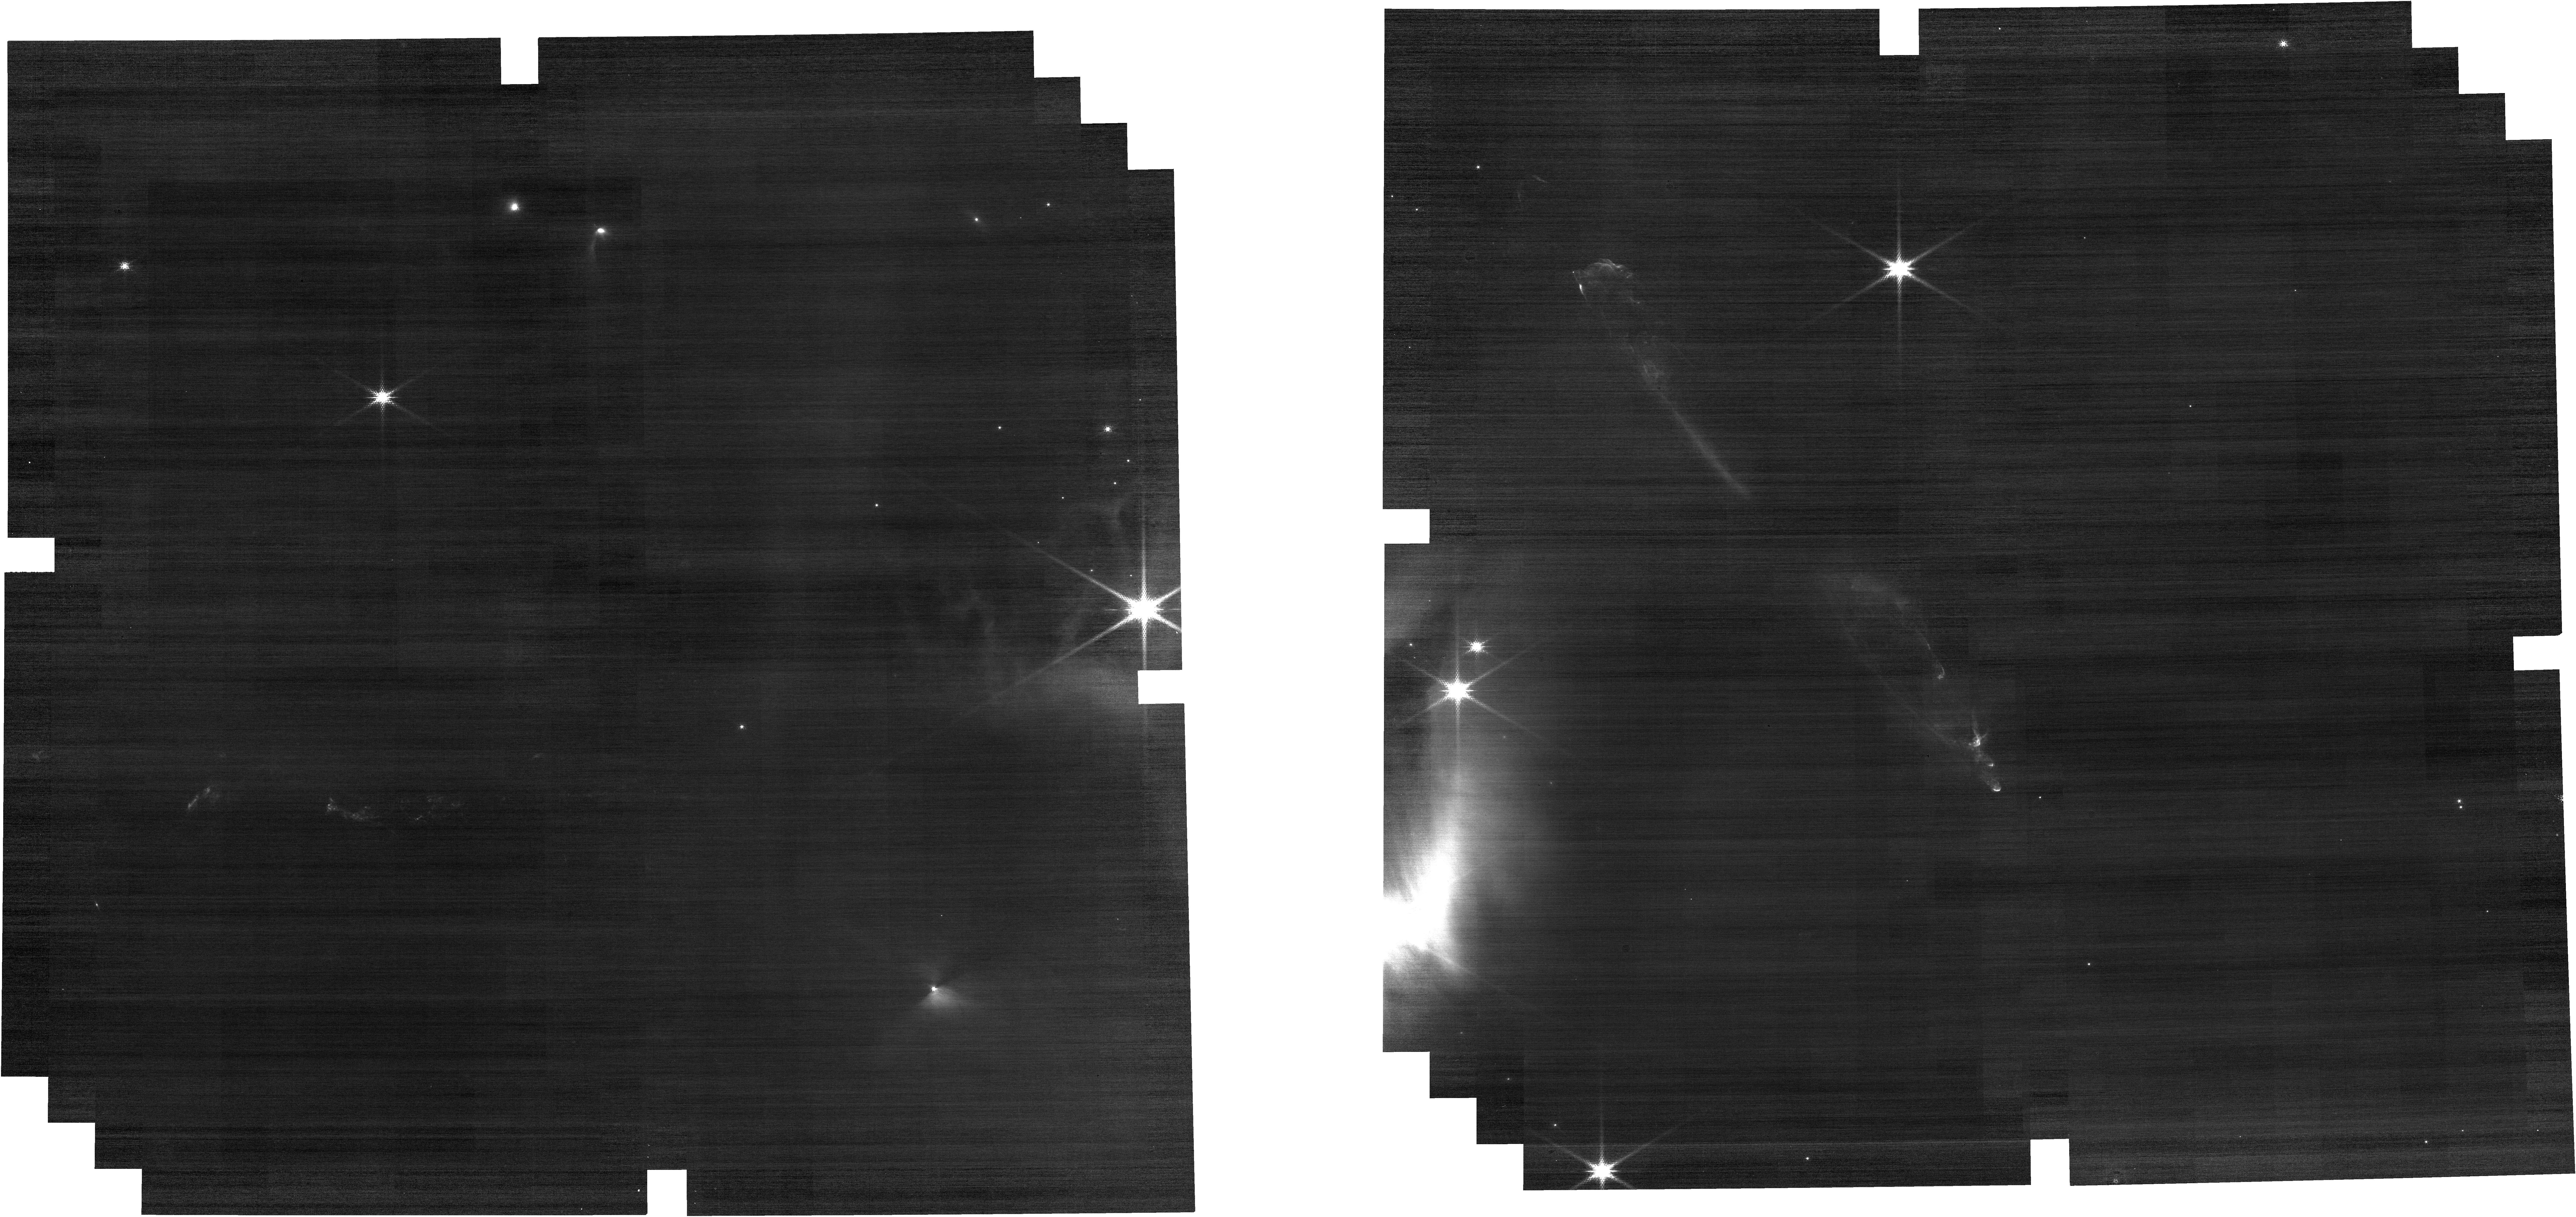
Target: HH211NIRCAM
Instrument: NIRCAM
Filter: F150W2+F162M
Exposure: 5 min
Observation ID: jw01257-o003_t005_nircam_f150w2-f162m

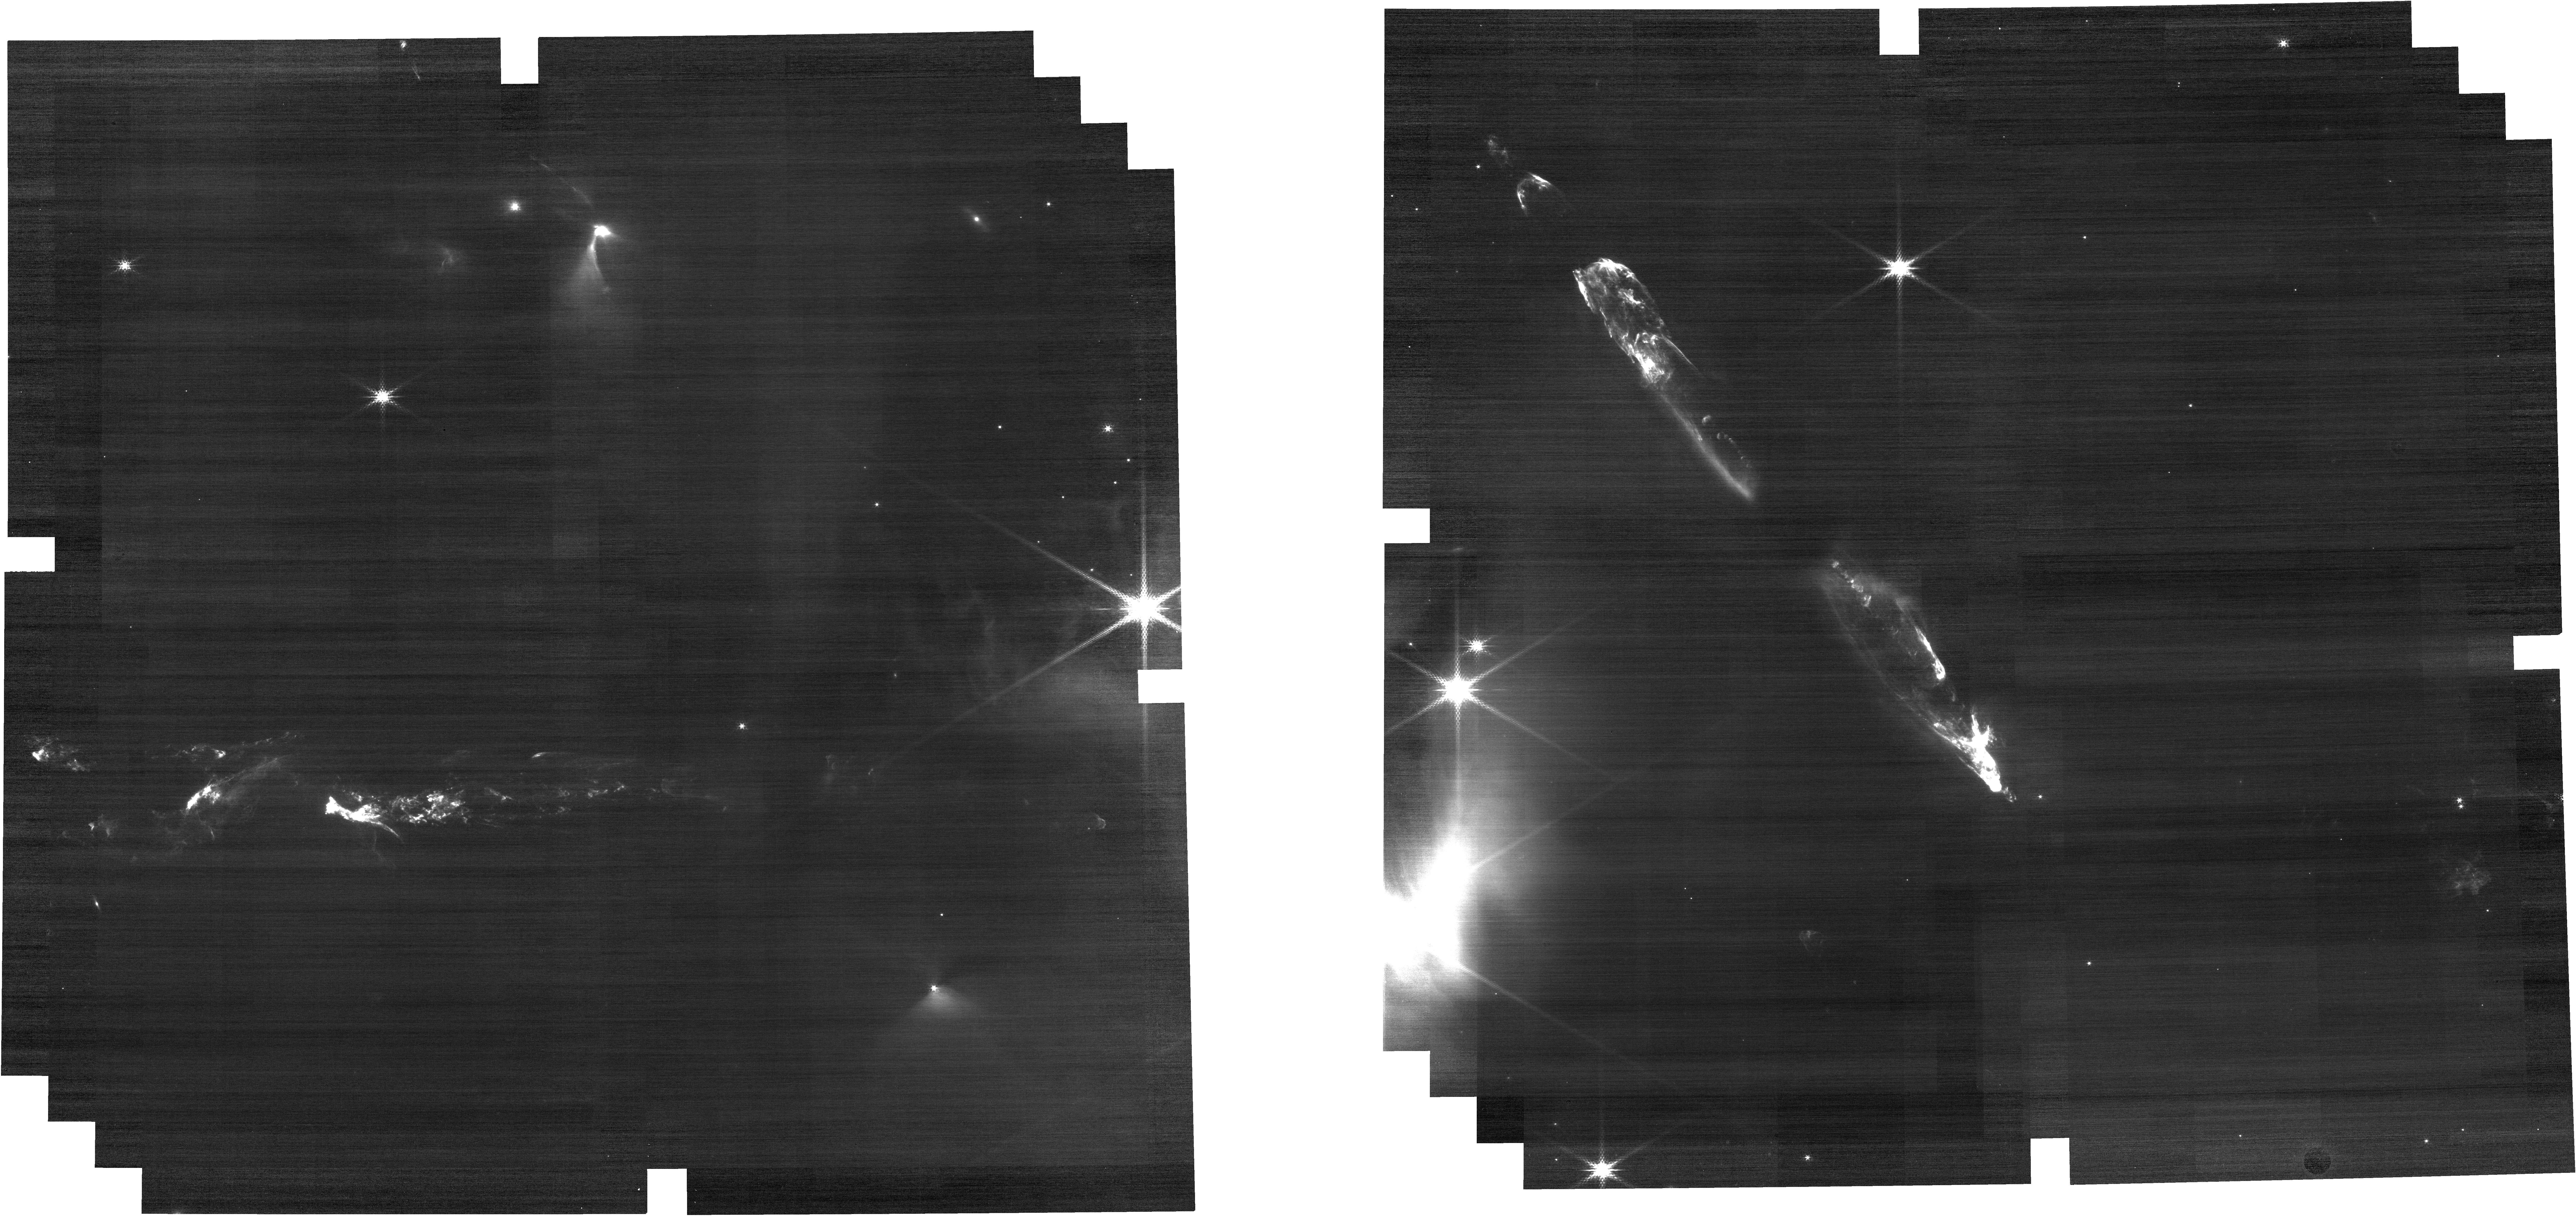
Target: HH211NIRCAM
Instrument: NIRCAM
Filter: F210M
Exposure: 5 min
Observation ID: jw01257-o003_t005_nircam_clear-f210m

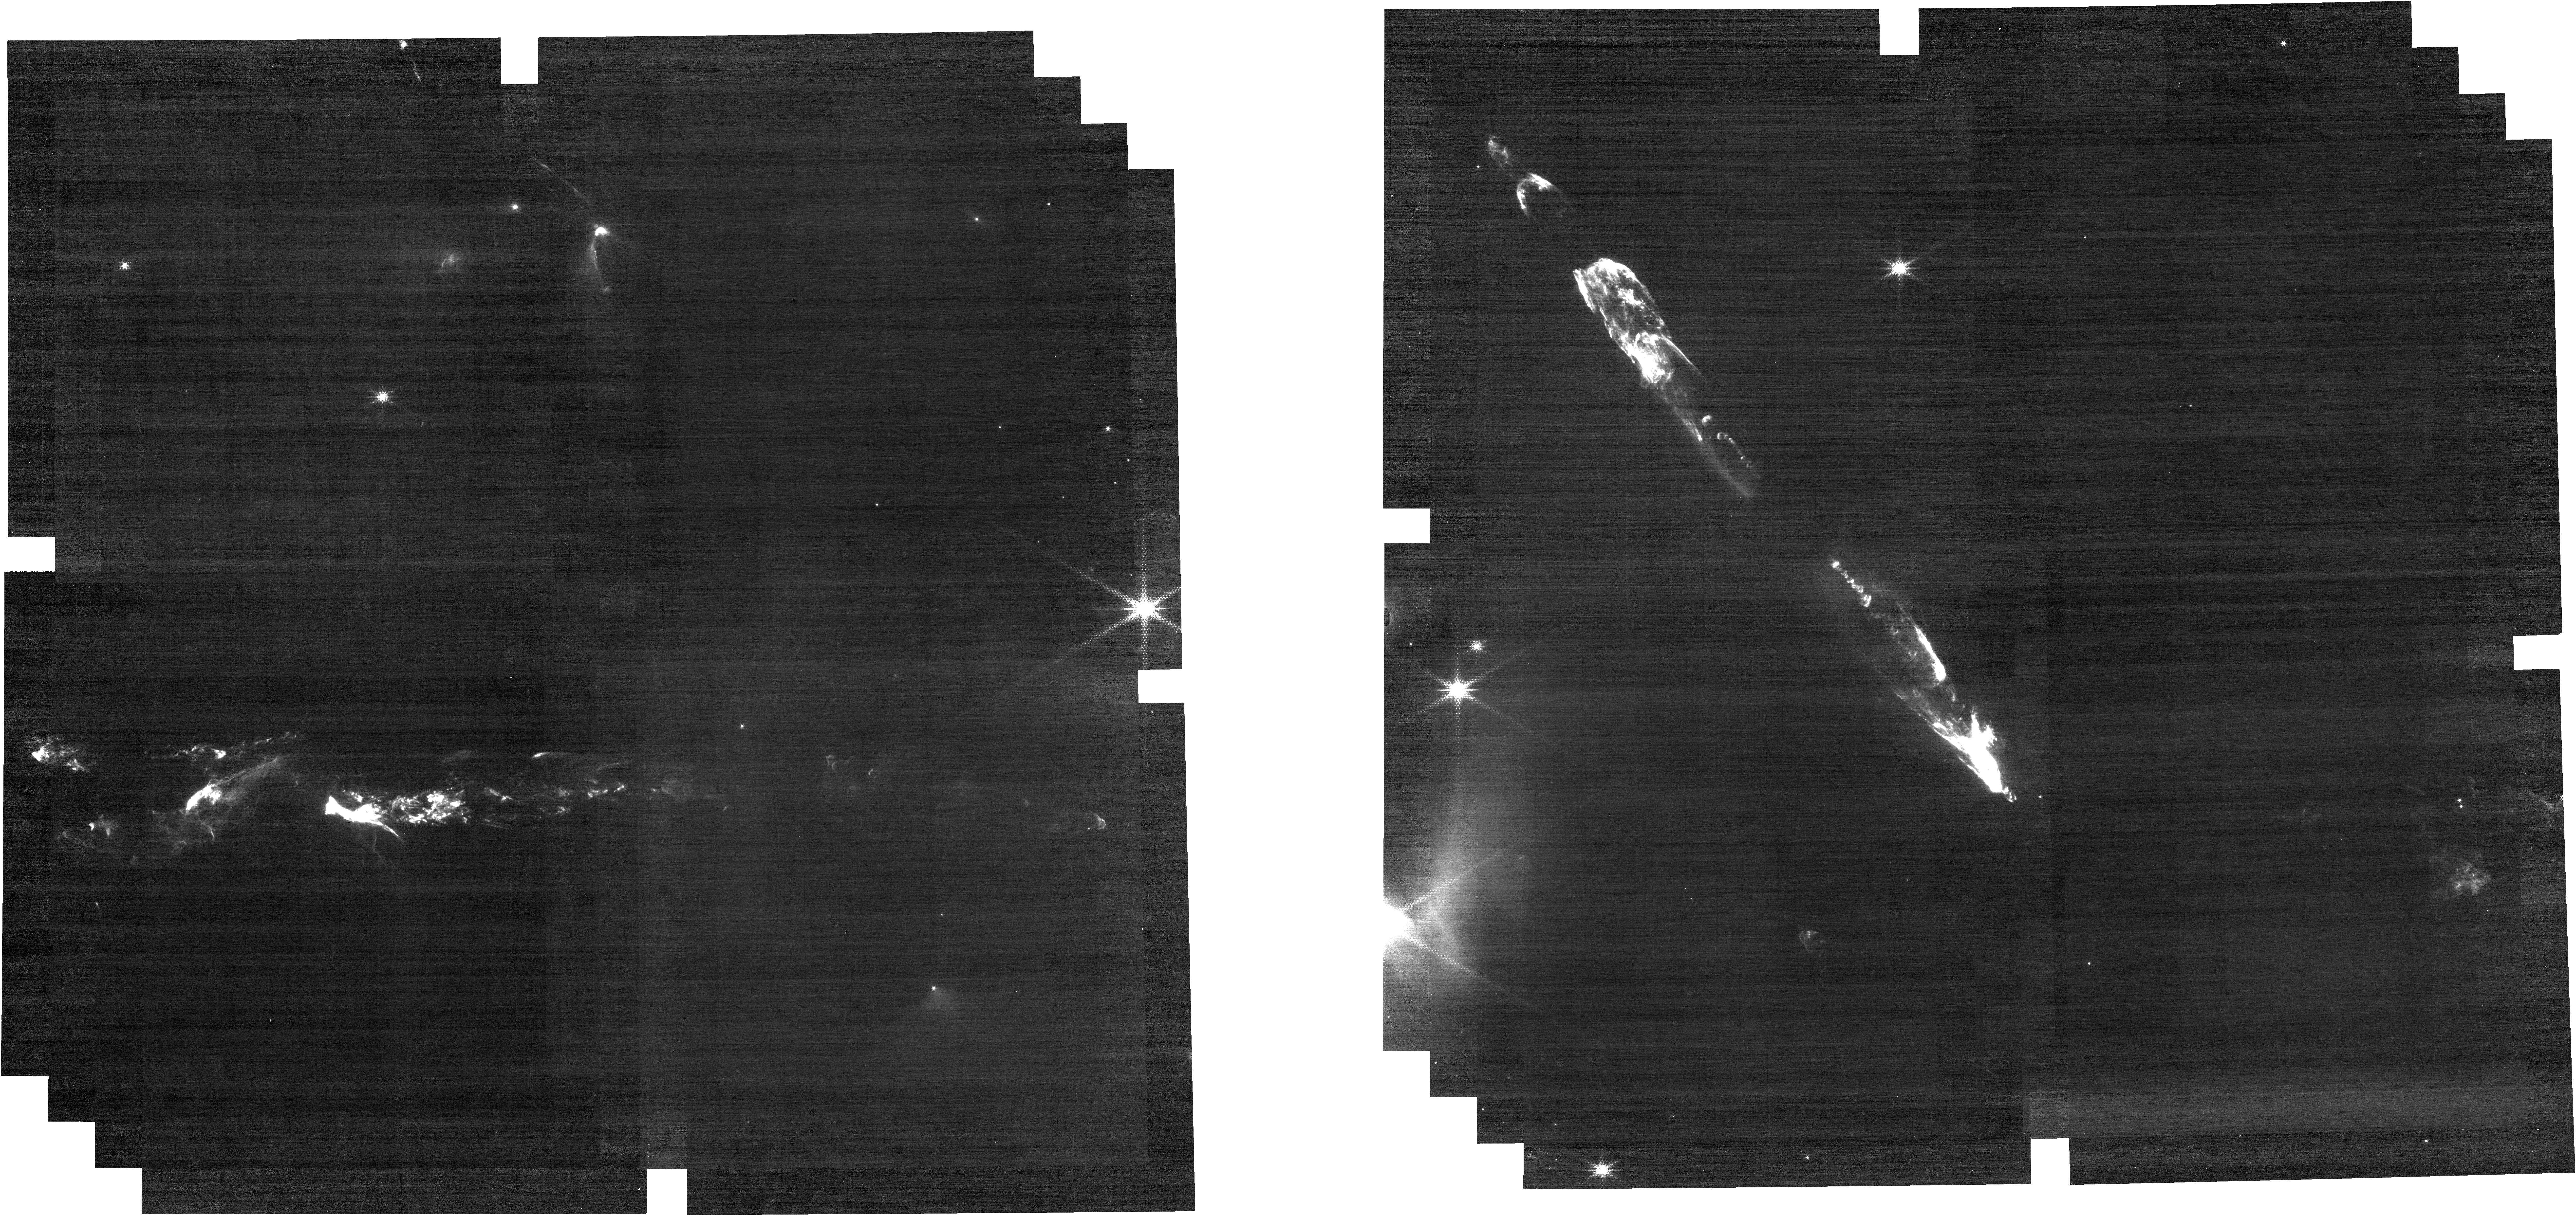
Target: HH211NIRCAM
Instrument: NIRCAM
Filter: F212N
Exposure: 11 min
Observation ID: jw01257-o003_t005_nircam_clear-f212n

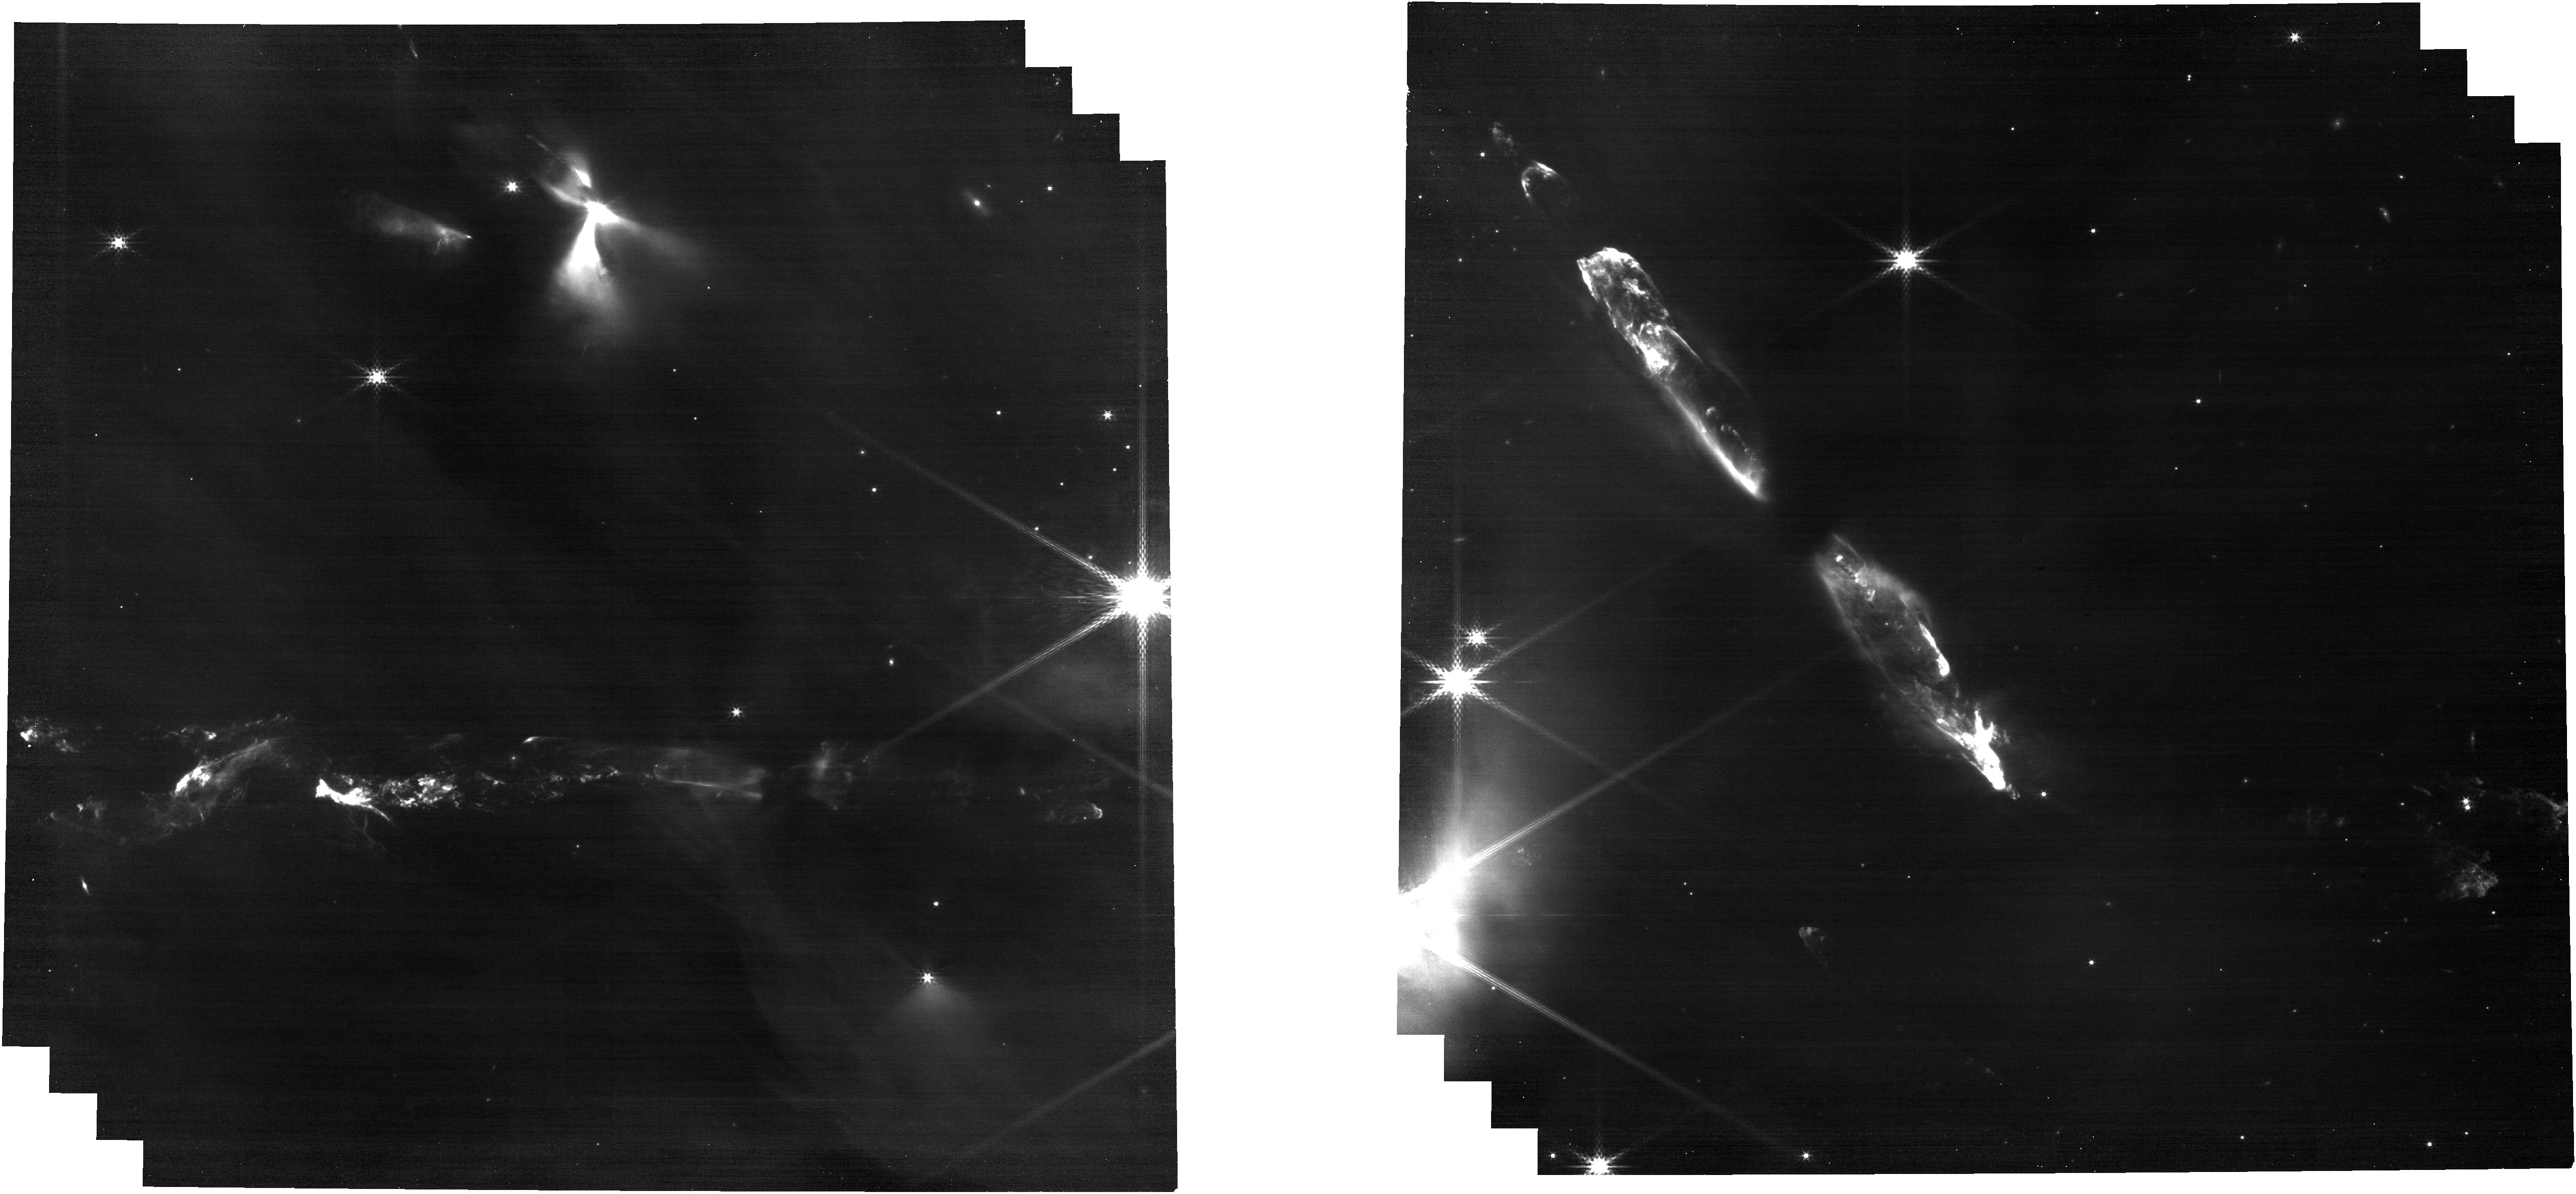
Target: HH211NIRCAM
Instrument: NIRCAM
Filter: F335M
Exposure: 5 min
Observation ID: jw01257-o003_t005_nircam_clear-f335m

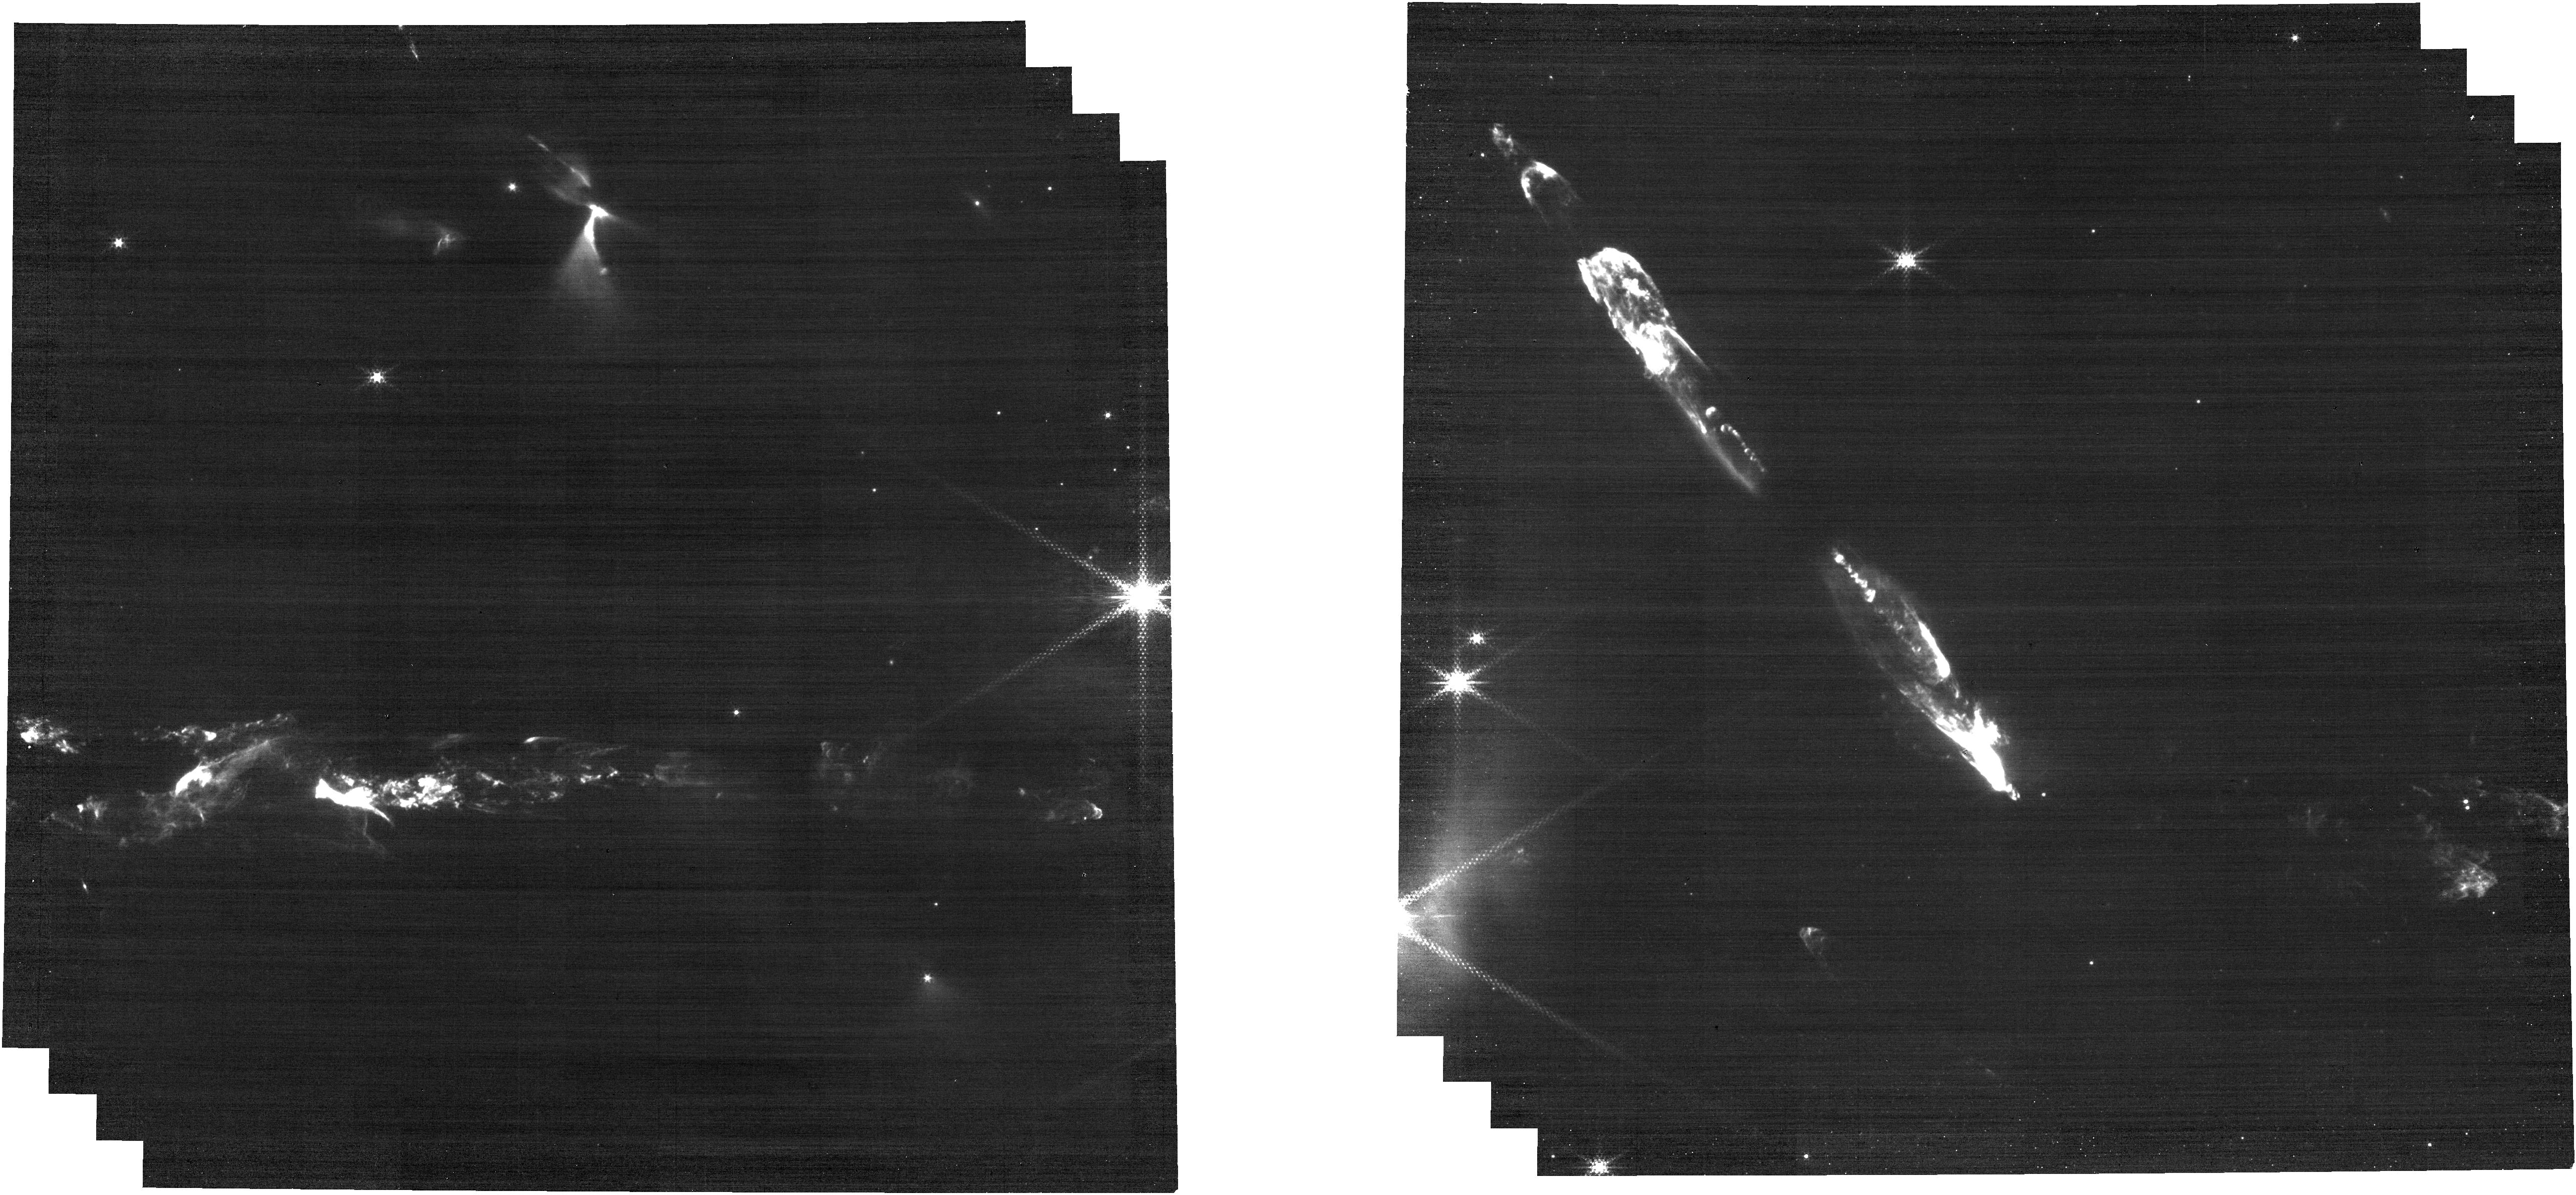
Target: HH211NIRCAM
Instrument: NIRCAM
Filter: F322W2+F323N
Exposure: 11 min
Observation ID: jw01257-o003_t005_nircam_f322w2-f323n

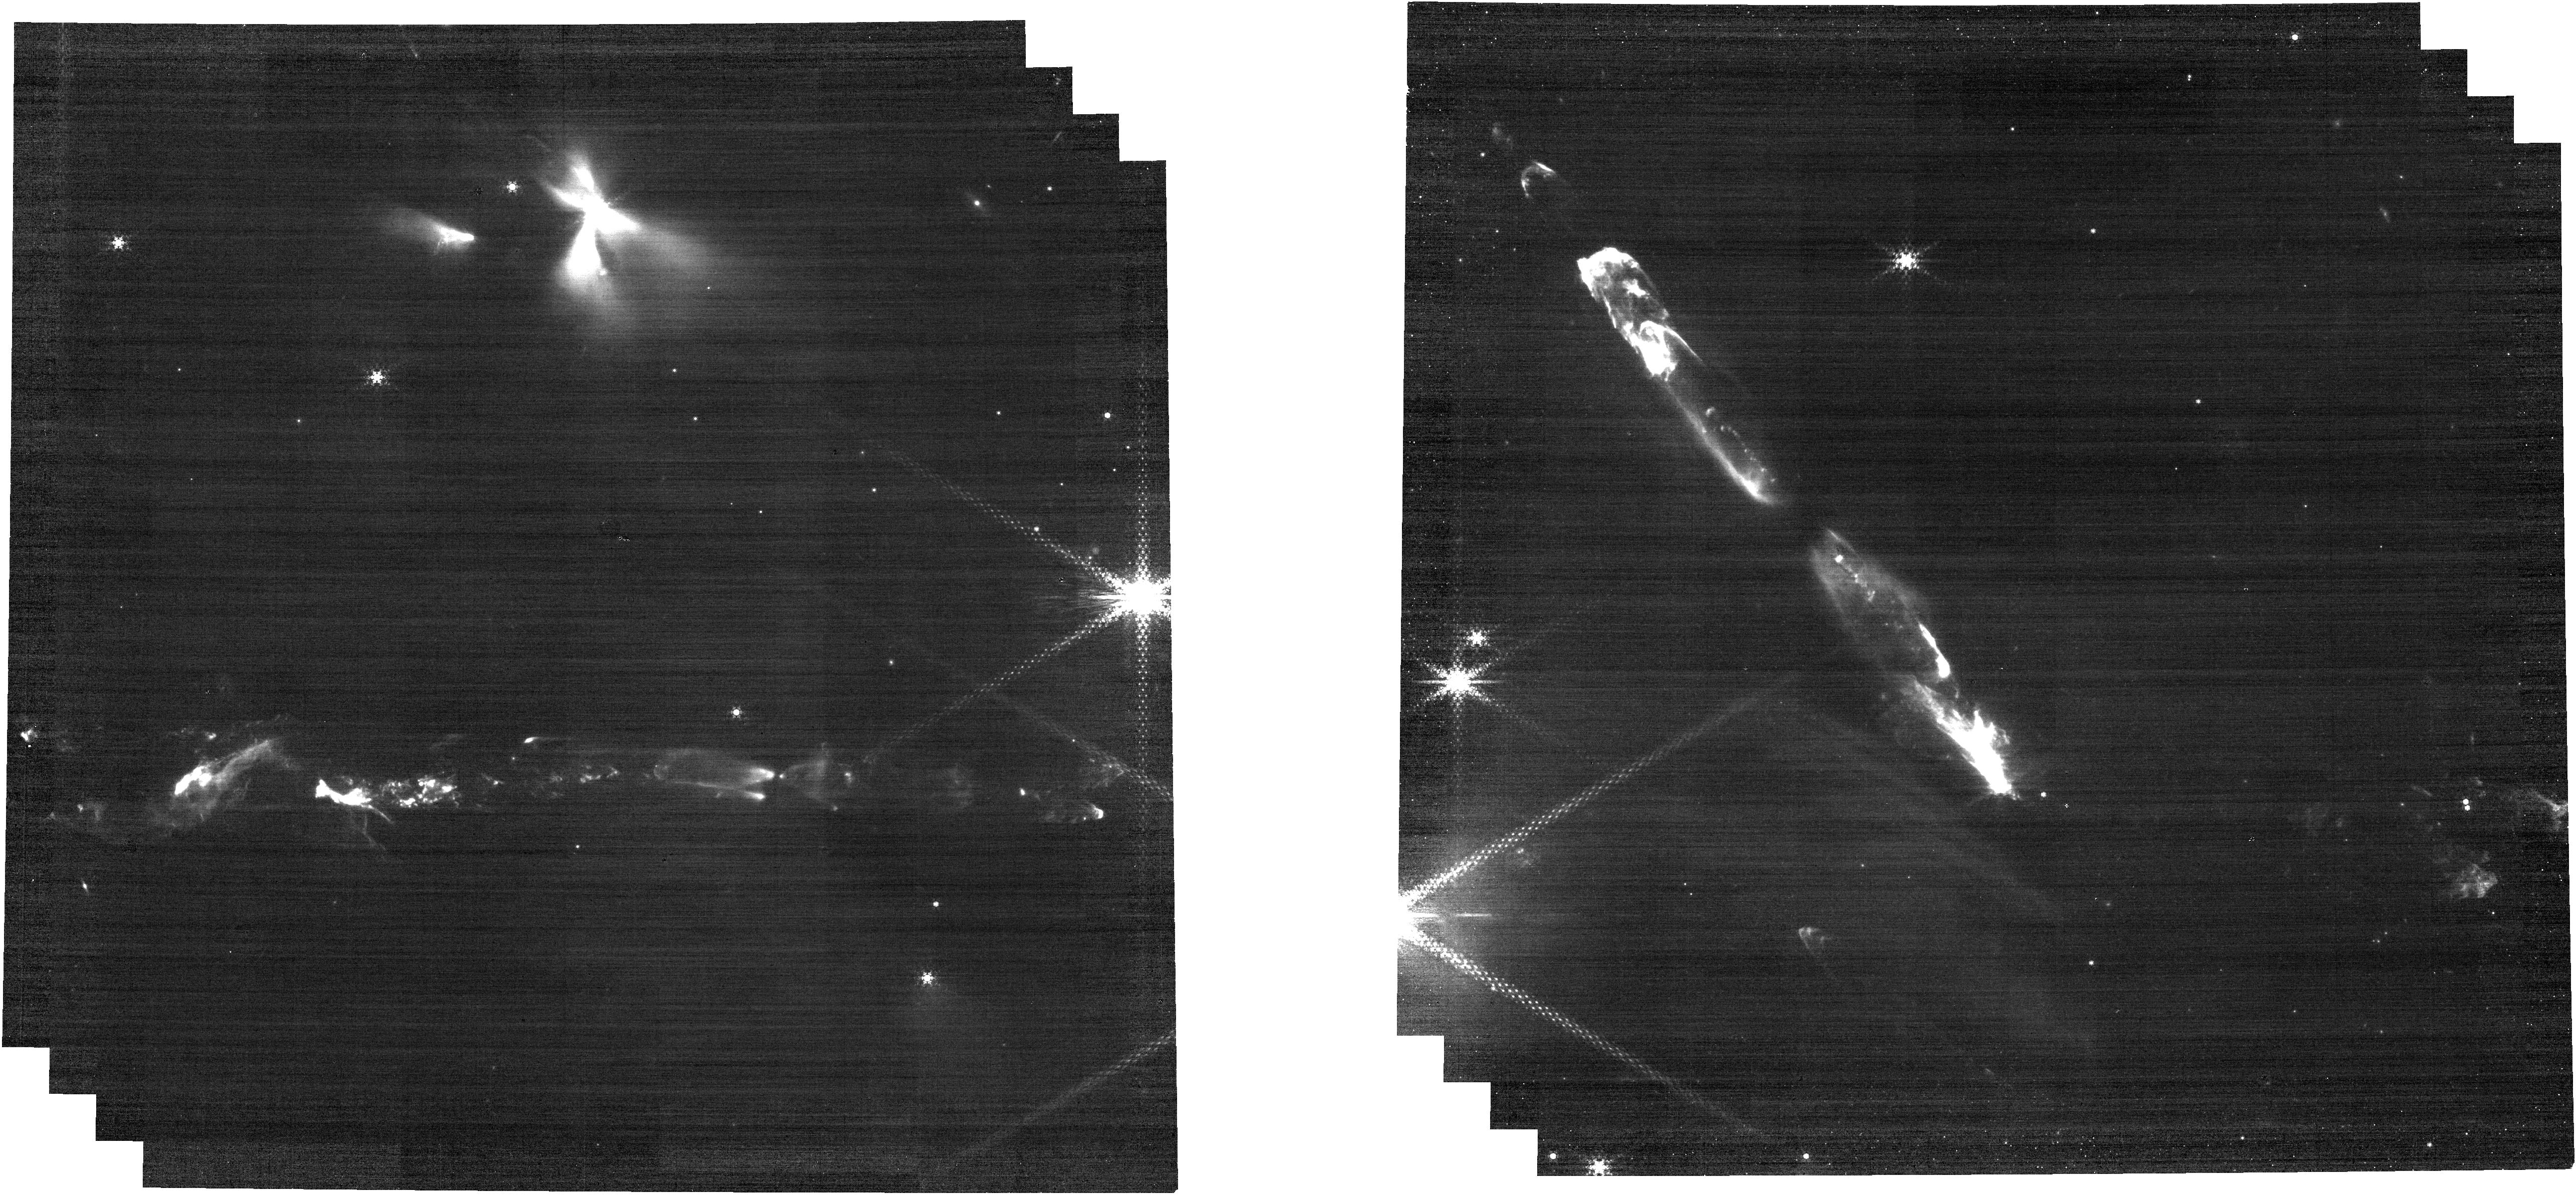
Target: HH211NIRCAM
Instrument: NIRCAM
Filter: F444W+F466N
Exposure: 11 min
Observation ID: jw01257-o003_t005_nircam_f444w-f466n

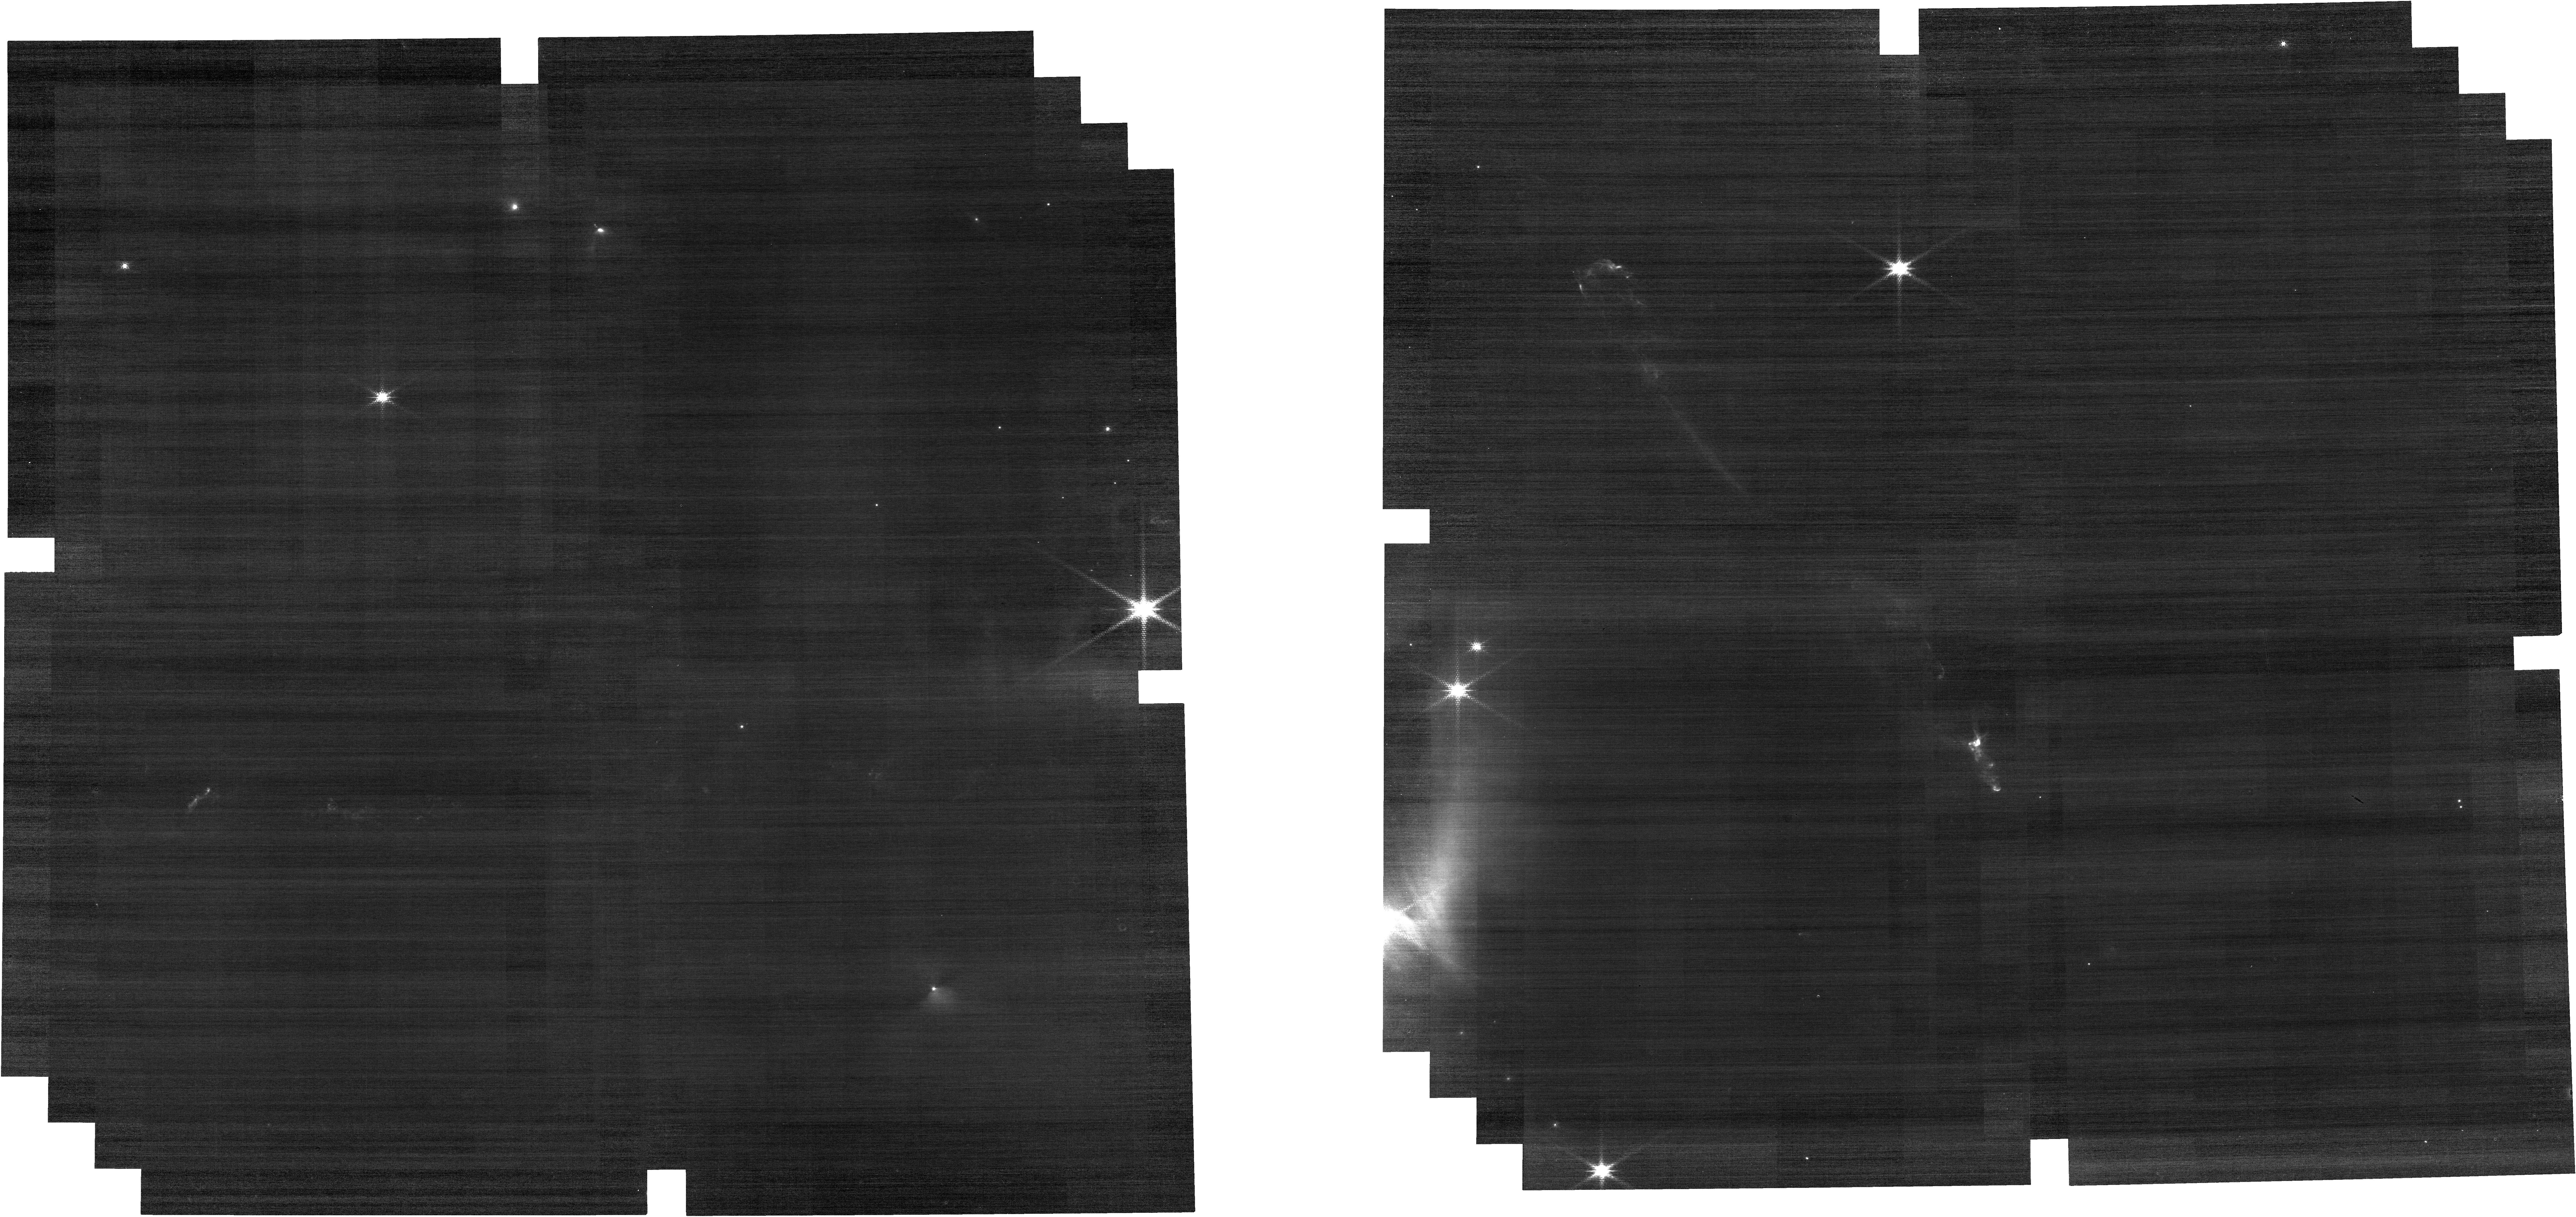
Target: HH211NIRCAM
Instrument: NIRCAM
Filter: F150W2+F164N
Exposure: 21 min
Observation ID: jw01257-o003_t005_nircam_f150w2-f164n

The Young Protostellar Outflow HH211 (PI: Ray, Thomas P.)

This project is a combined effort of MIRI GTO team (PI G. Wright, WRIGHT_4035-4036) and Dr. M. McCaughrean GTO (PI. McCaughrean, MCCAUGHREAN_0401-0409, MCCAUGHREAN_0501). Note that the original 22.8 hrs allocated time has been extended to 23.93 hrs, which includes 8.13 hrs (originally 7 hrs) from Dr. McCaughrean GTO and additional 15.8 hrs from Wright GTO. Drs. Wright and McCaughrean can confirm the new settings. We will carry out MIRI MRS and NIRSpec IFU spectral mapping, as well as NIRCam imaging of the young HH211 protostellar outflow. By examining spectra at different positions along the outflow, density, ionization fraction, temperature, dust content, etc., can be determined as a function of distance from the source, offering a chance to study how the outflow gas interacts with the surrounding medium on larger scales. This will allow us to make the direct connection with the traditional optical/near‐IR diagnostics and study the bow‐shocks at the tip of the outflow lobes where the jet directly impacts the surrounding cloud and which are known to be very rich spectroscopically. The aim is a comprehensive study of the physical conditions throughout this prototypical deeply-embedded young outflow driven by a Class 0 object, including the density, ionisation fraction, temperature, dust content, etc. This will make it possible to understand the energetics of the flow and its interaction with the ambient molecular cloud on both the large and small scales. The outflow is compact, with an estimated age of only a few thousand years. Substantial existing additional near-IR, mid-IR, and millimetre data will be analysed as part of this study.